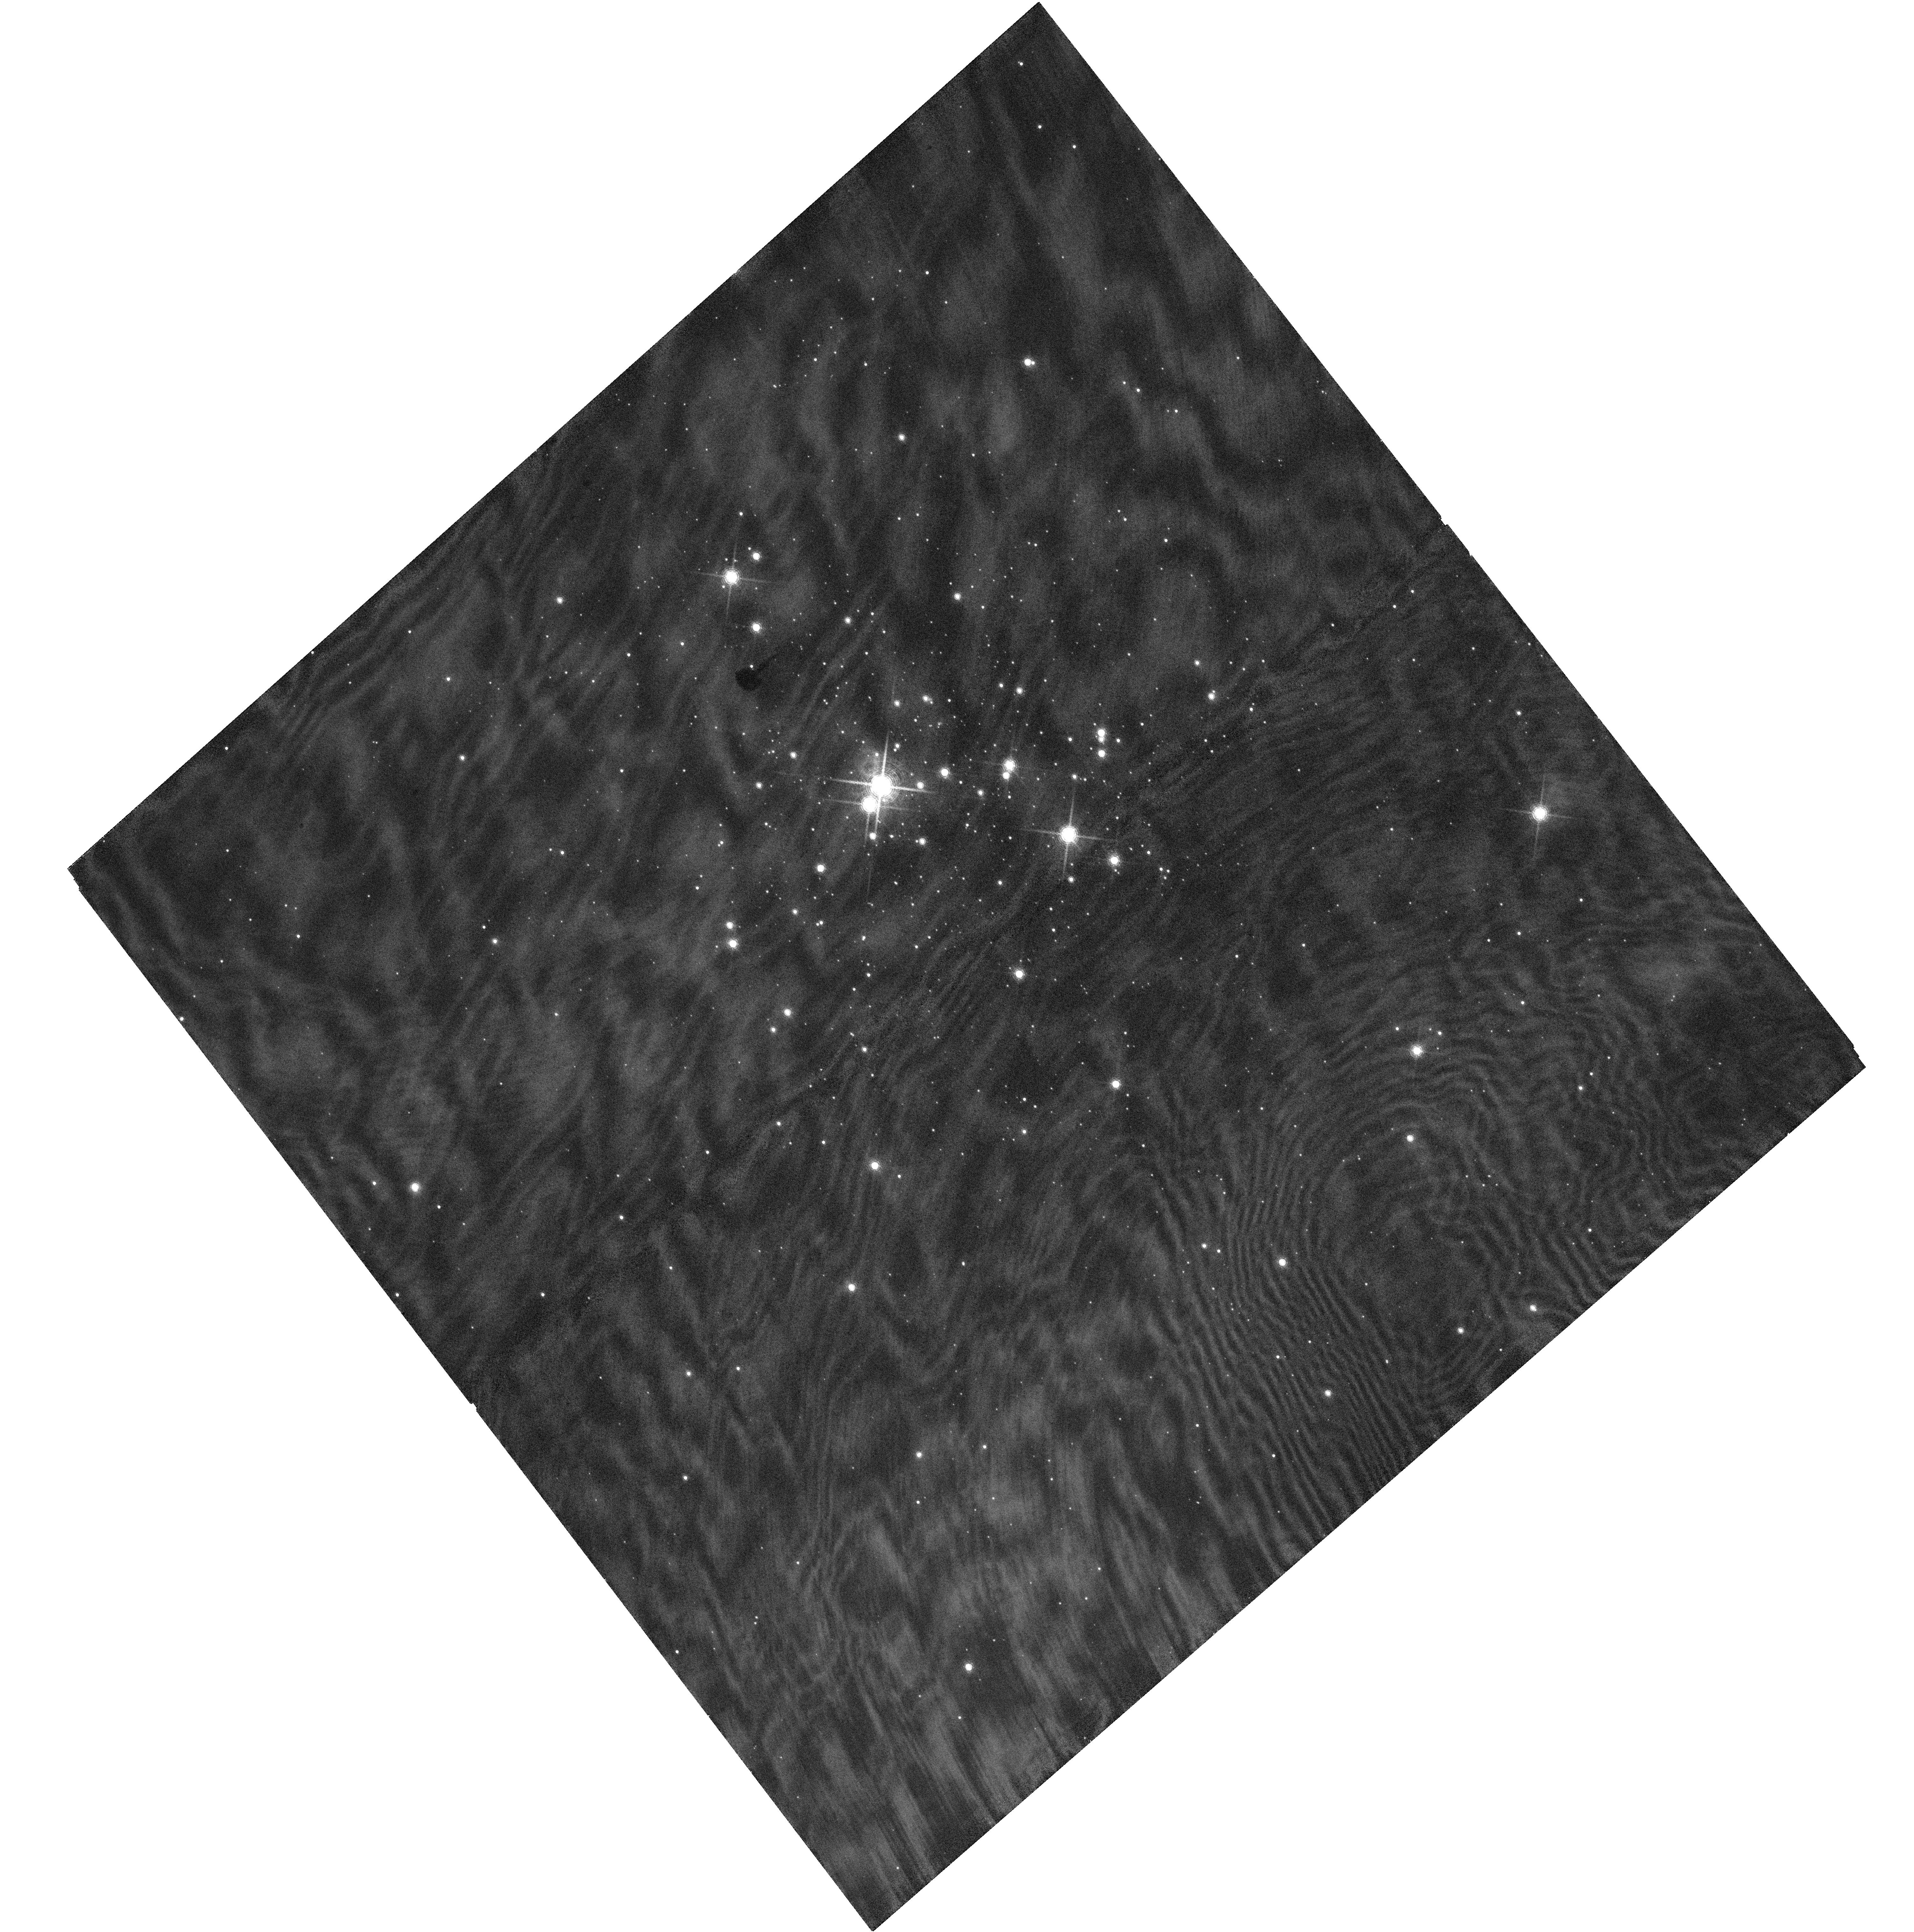
Target: CL-TRUMPLER-14-P3. Instrument: WFC3/UVIS. Filter: F953N. Exposure: 4 min. Observation ID: hst_14107_03_wfc3_uvis_f953n_icwh03

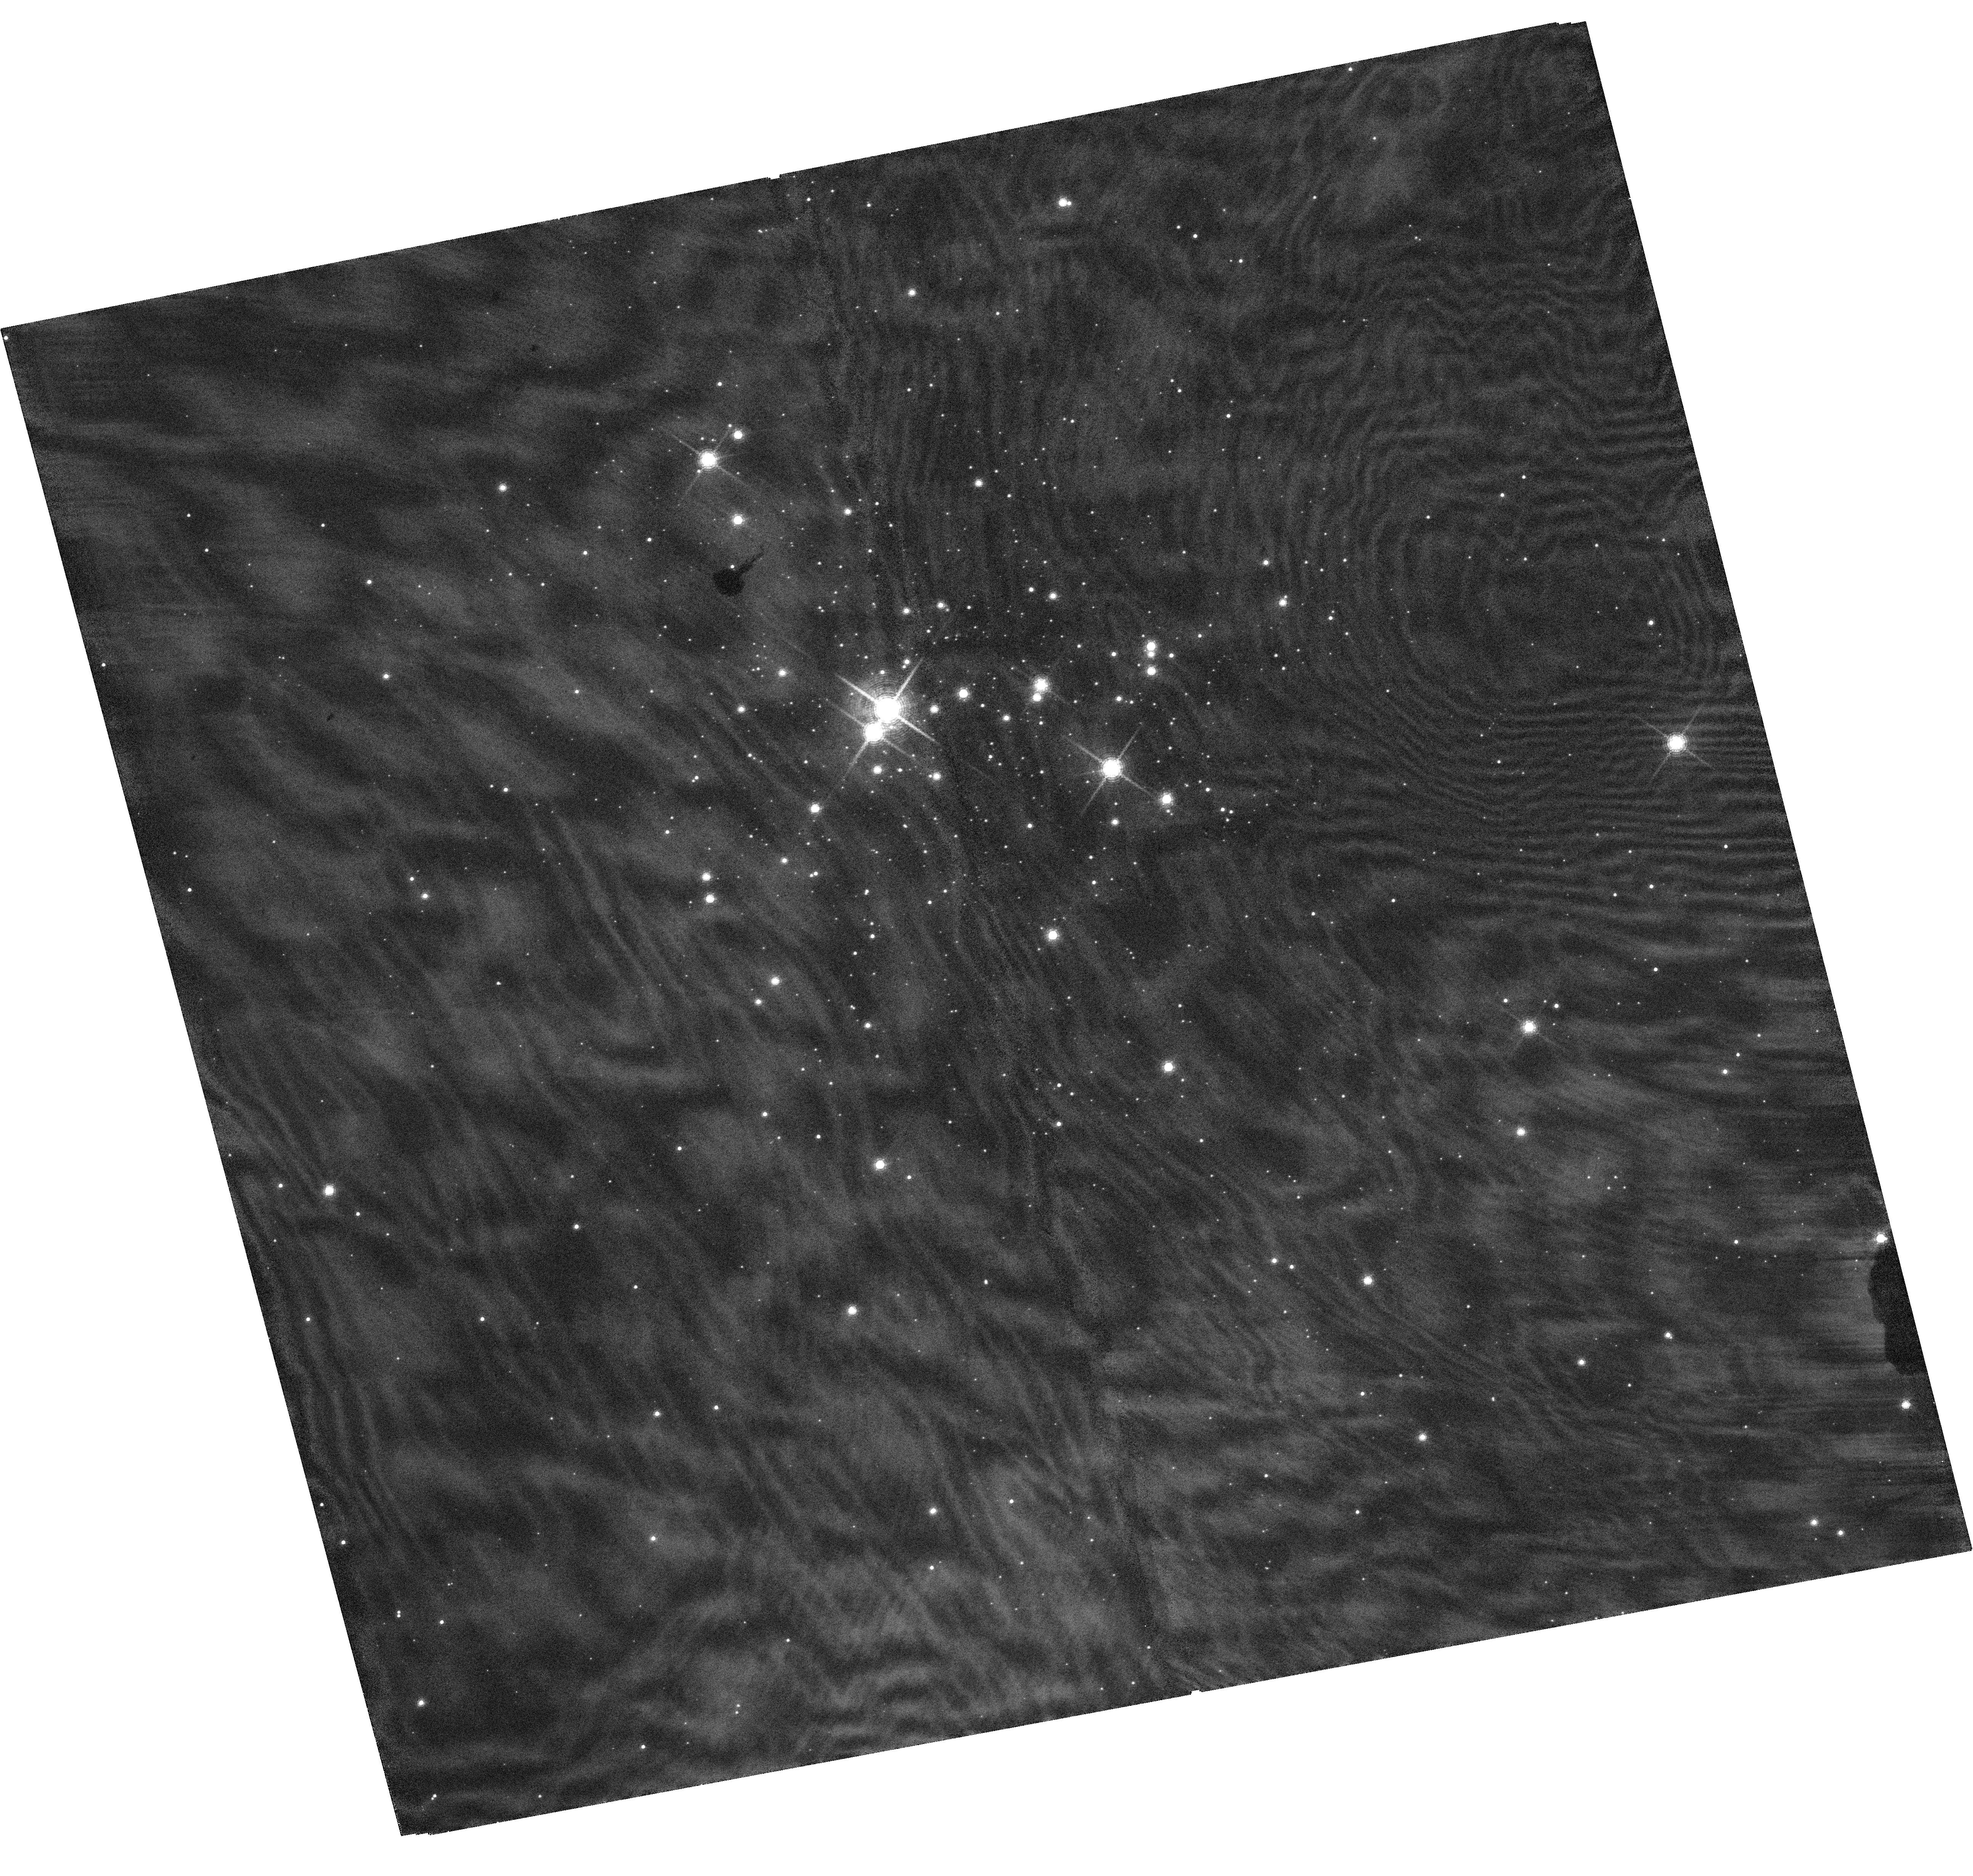
Target: CL-TRUMPLER-14-P3. Instrument: WFC3/UVIS. Filter: F953N. Exposure: 4 min. Observation ID: hst_14107_01_wfc3_uvis_f953n_icwh01

The Primordial Binary Fraction in Trumpler 14: Frequency and Multiplicity Parameters (PI: Sabbi, Elena)

This is an astrometric proposal designed to identify and characterize the properties of medium- and long-period (orbital periods ranging from 1.8 to 100 years) visual binaries in the mass range between ~4 and 20 Mo in the young compact cluster Trumpler 14 in the Carina Nebula. We aim to probe the virtually unexplored population of intermediate- and high-mass binaries that will experience a Roche-lobe overflow during their post-main-sequence evolution. These binaries are of particular interest because they are expected to be the progenitors of supernovae Type Ia, b, and c, X-ray binaries, double neutron stars and double black holes. Multiplicity properties of young stars can be further used to constrain the outcome of the star-formation process and hence distinguish between various formation scenarios. The medium- and long-period binaries (P> 0.5 yr) are hard to detect and expensive to characterize with traditional ground-based spectroscopy. Knowledge of their orbital properties is however crucial to properly estimate the overall fraction of OB stars whose evolution is affected by binary interaction and to predict the outcome of such interaction. Because of the well characterized PSF of WFC3/UVIS and its temporal stability, HST is the only facility able to characterize the properties of OB-type medium-period binaries in Tr14, and Tr14 is the only nearby high-density OB-type young cluster.